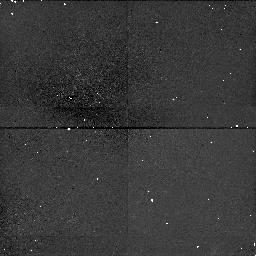
Target: A2390-101084
Instrument: NICMOS/NIC1
Filter: F160W
Exposure: 38 min
Observation ID: n4vy01030

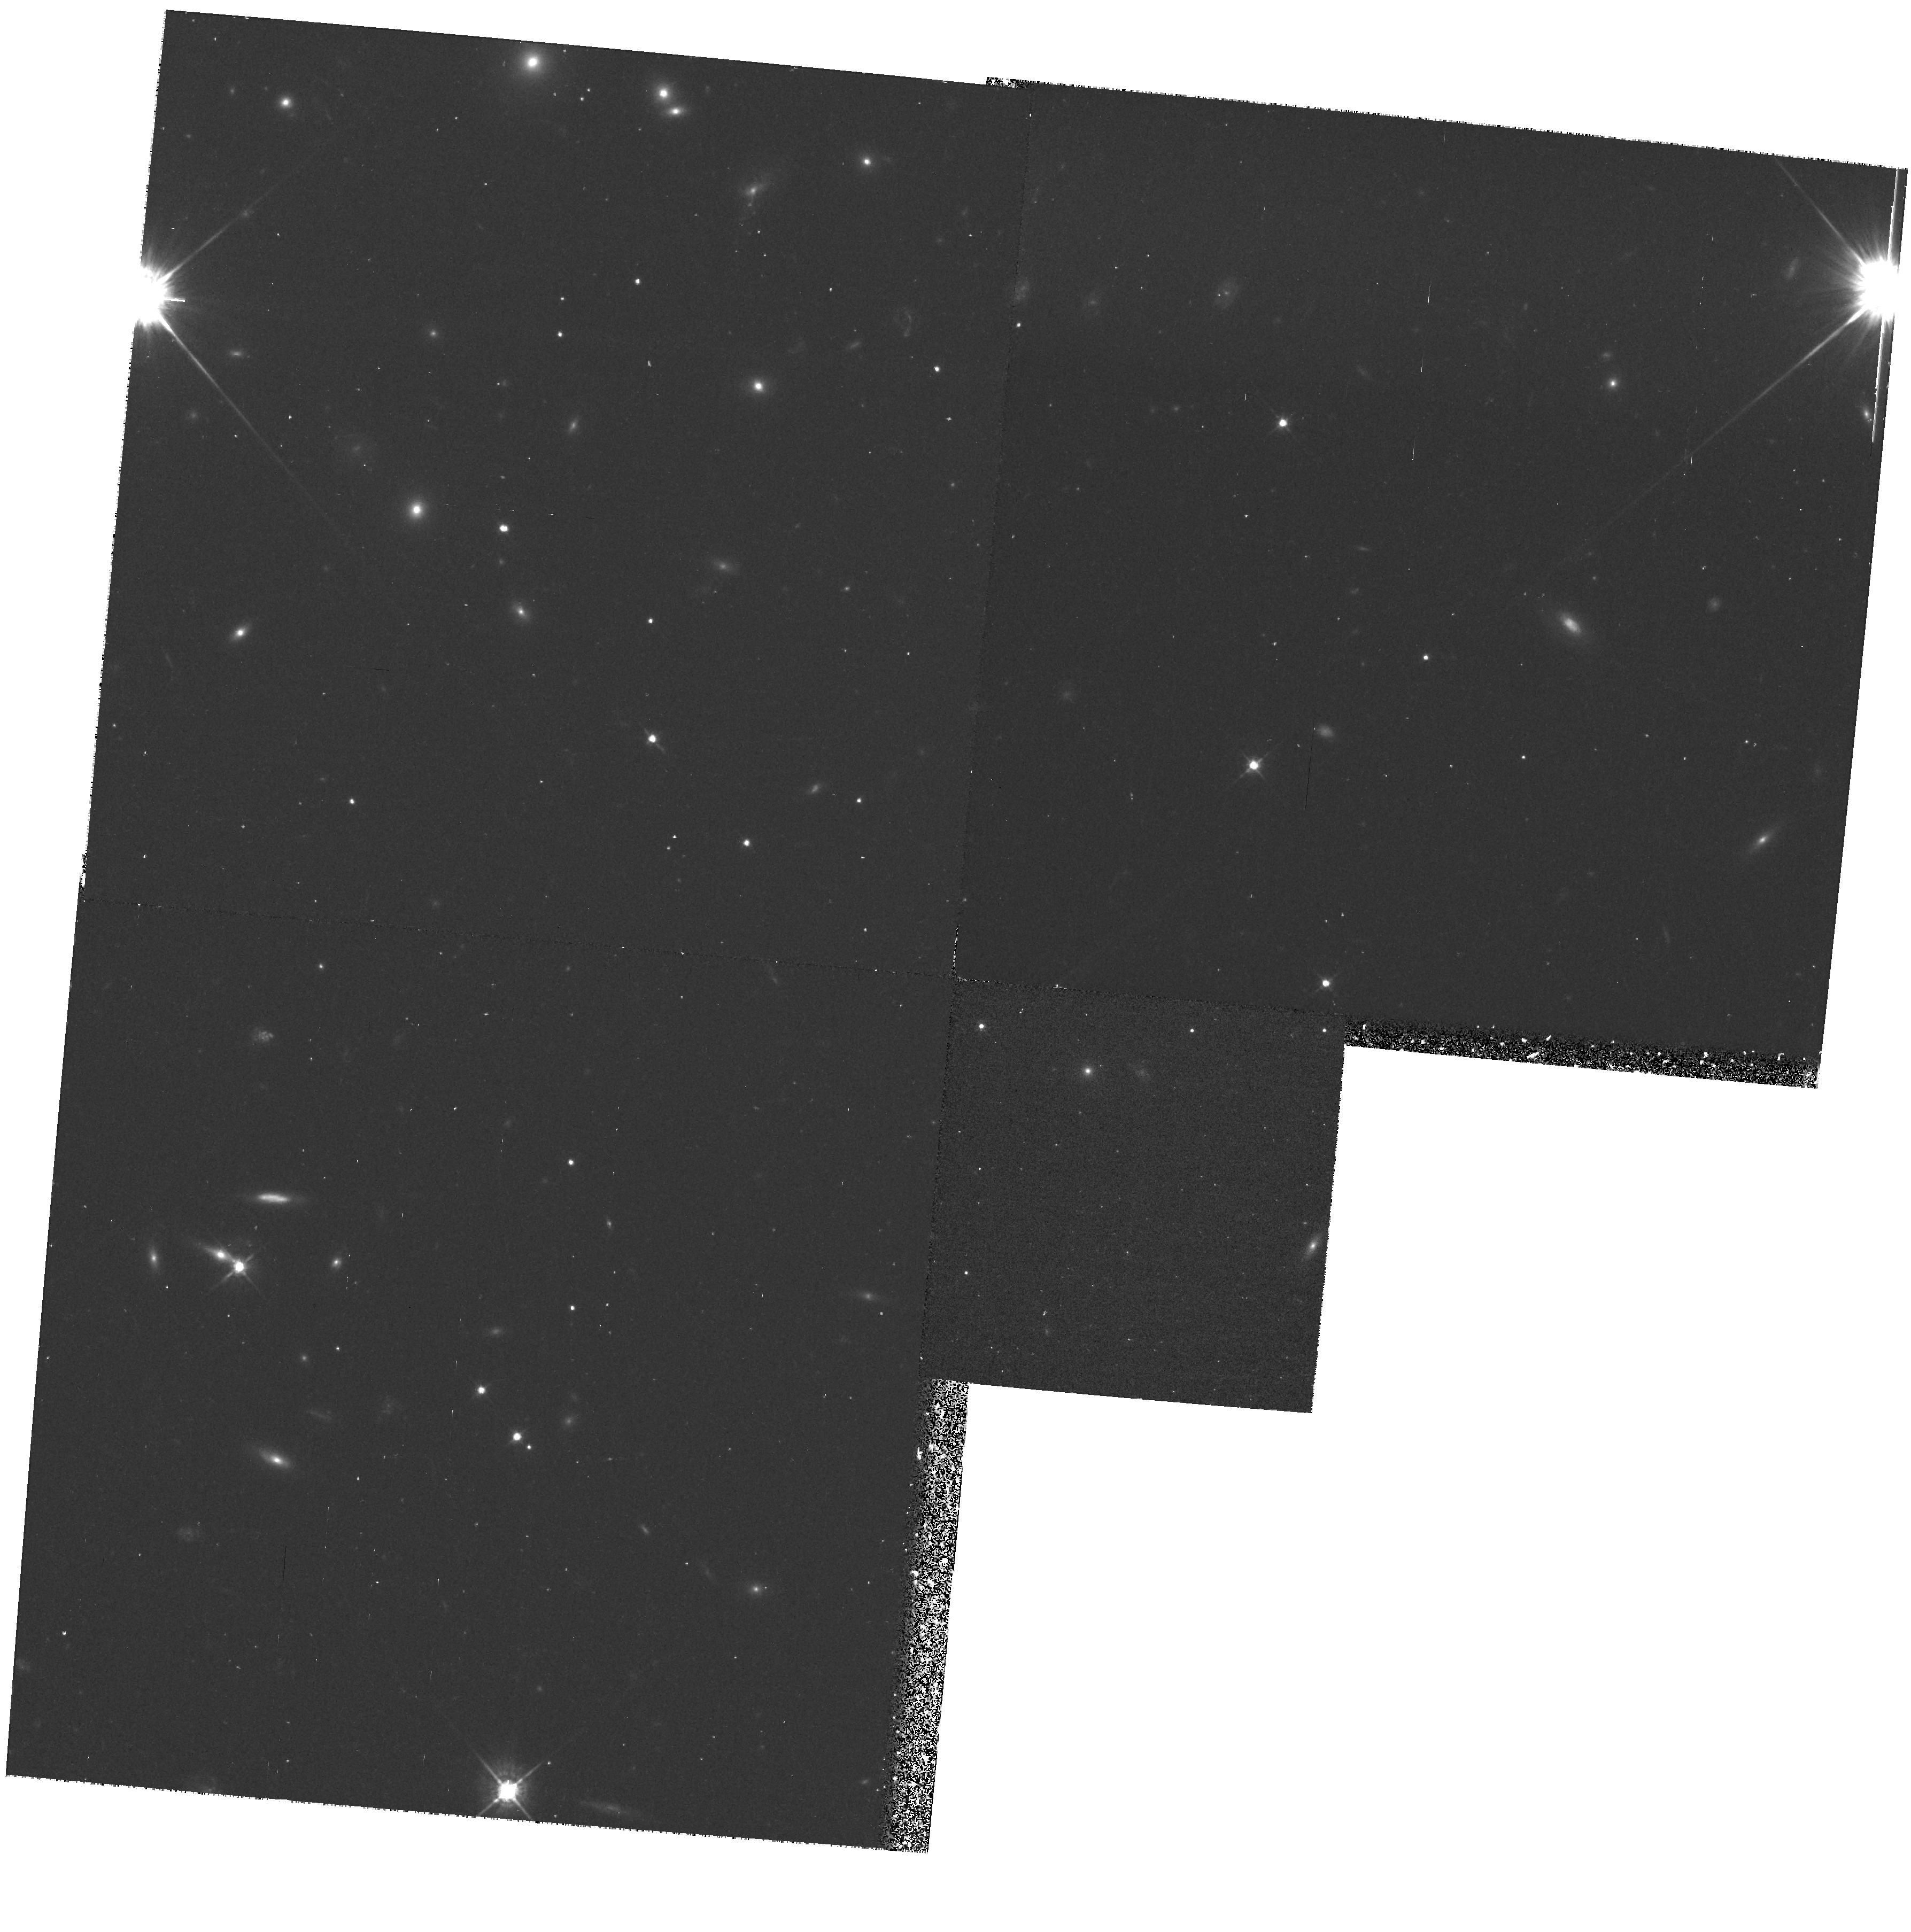
Target: A2390-300281
Instrument: WFPC2/PC
Filter: F622W
Exposure: 33 min
Observation ID: hst_7570_02_wfpc2_pc_f622w_u4vy02

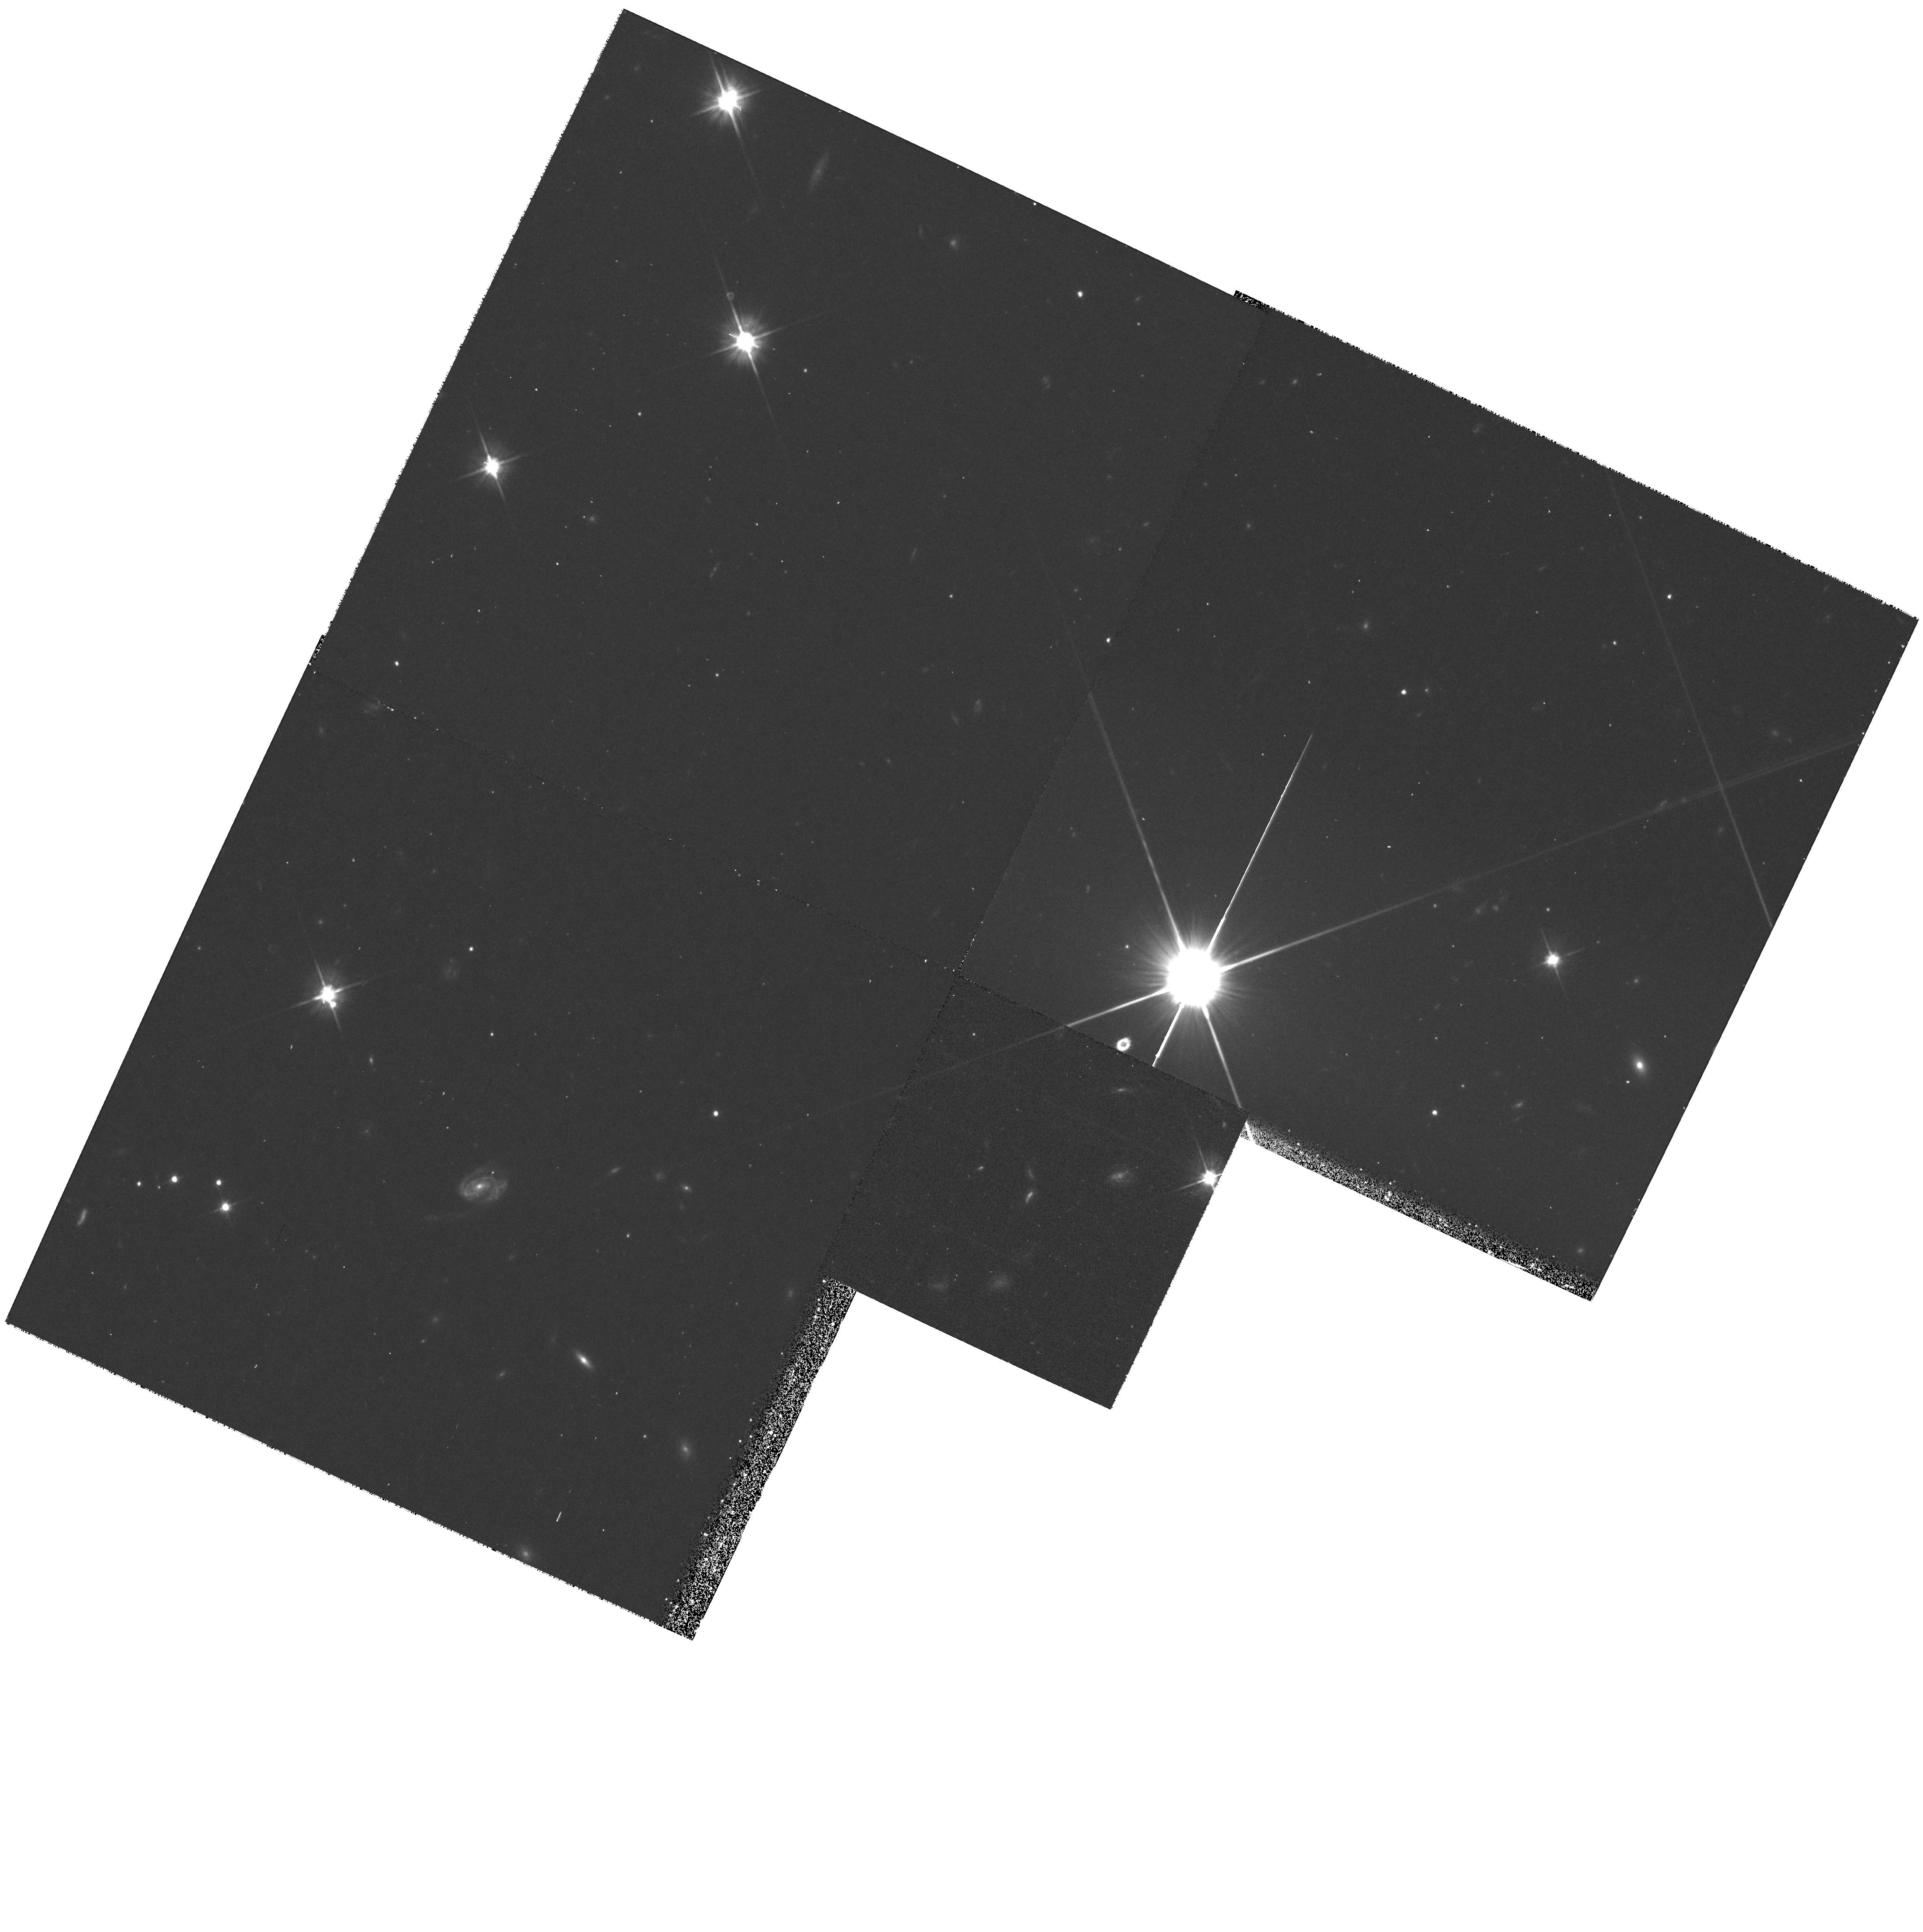
Target: A2390-101084
Instrument: WFPC2/PC
Filter: F606W
Exposure: 33 min
Observation ID: hst_7570_01_wfpc2_pc_f606w_u4vy01

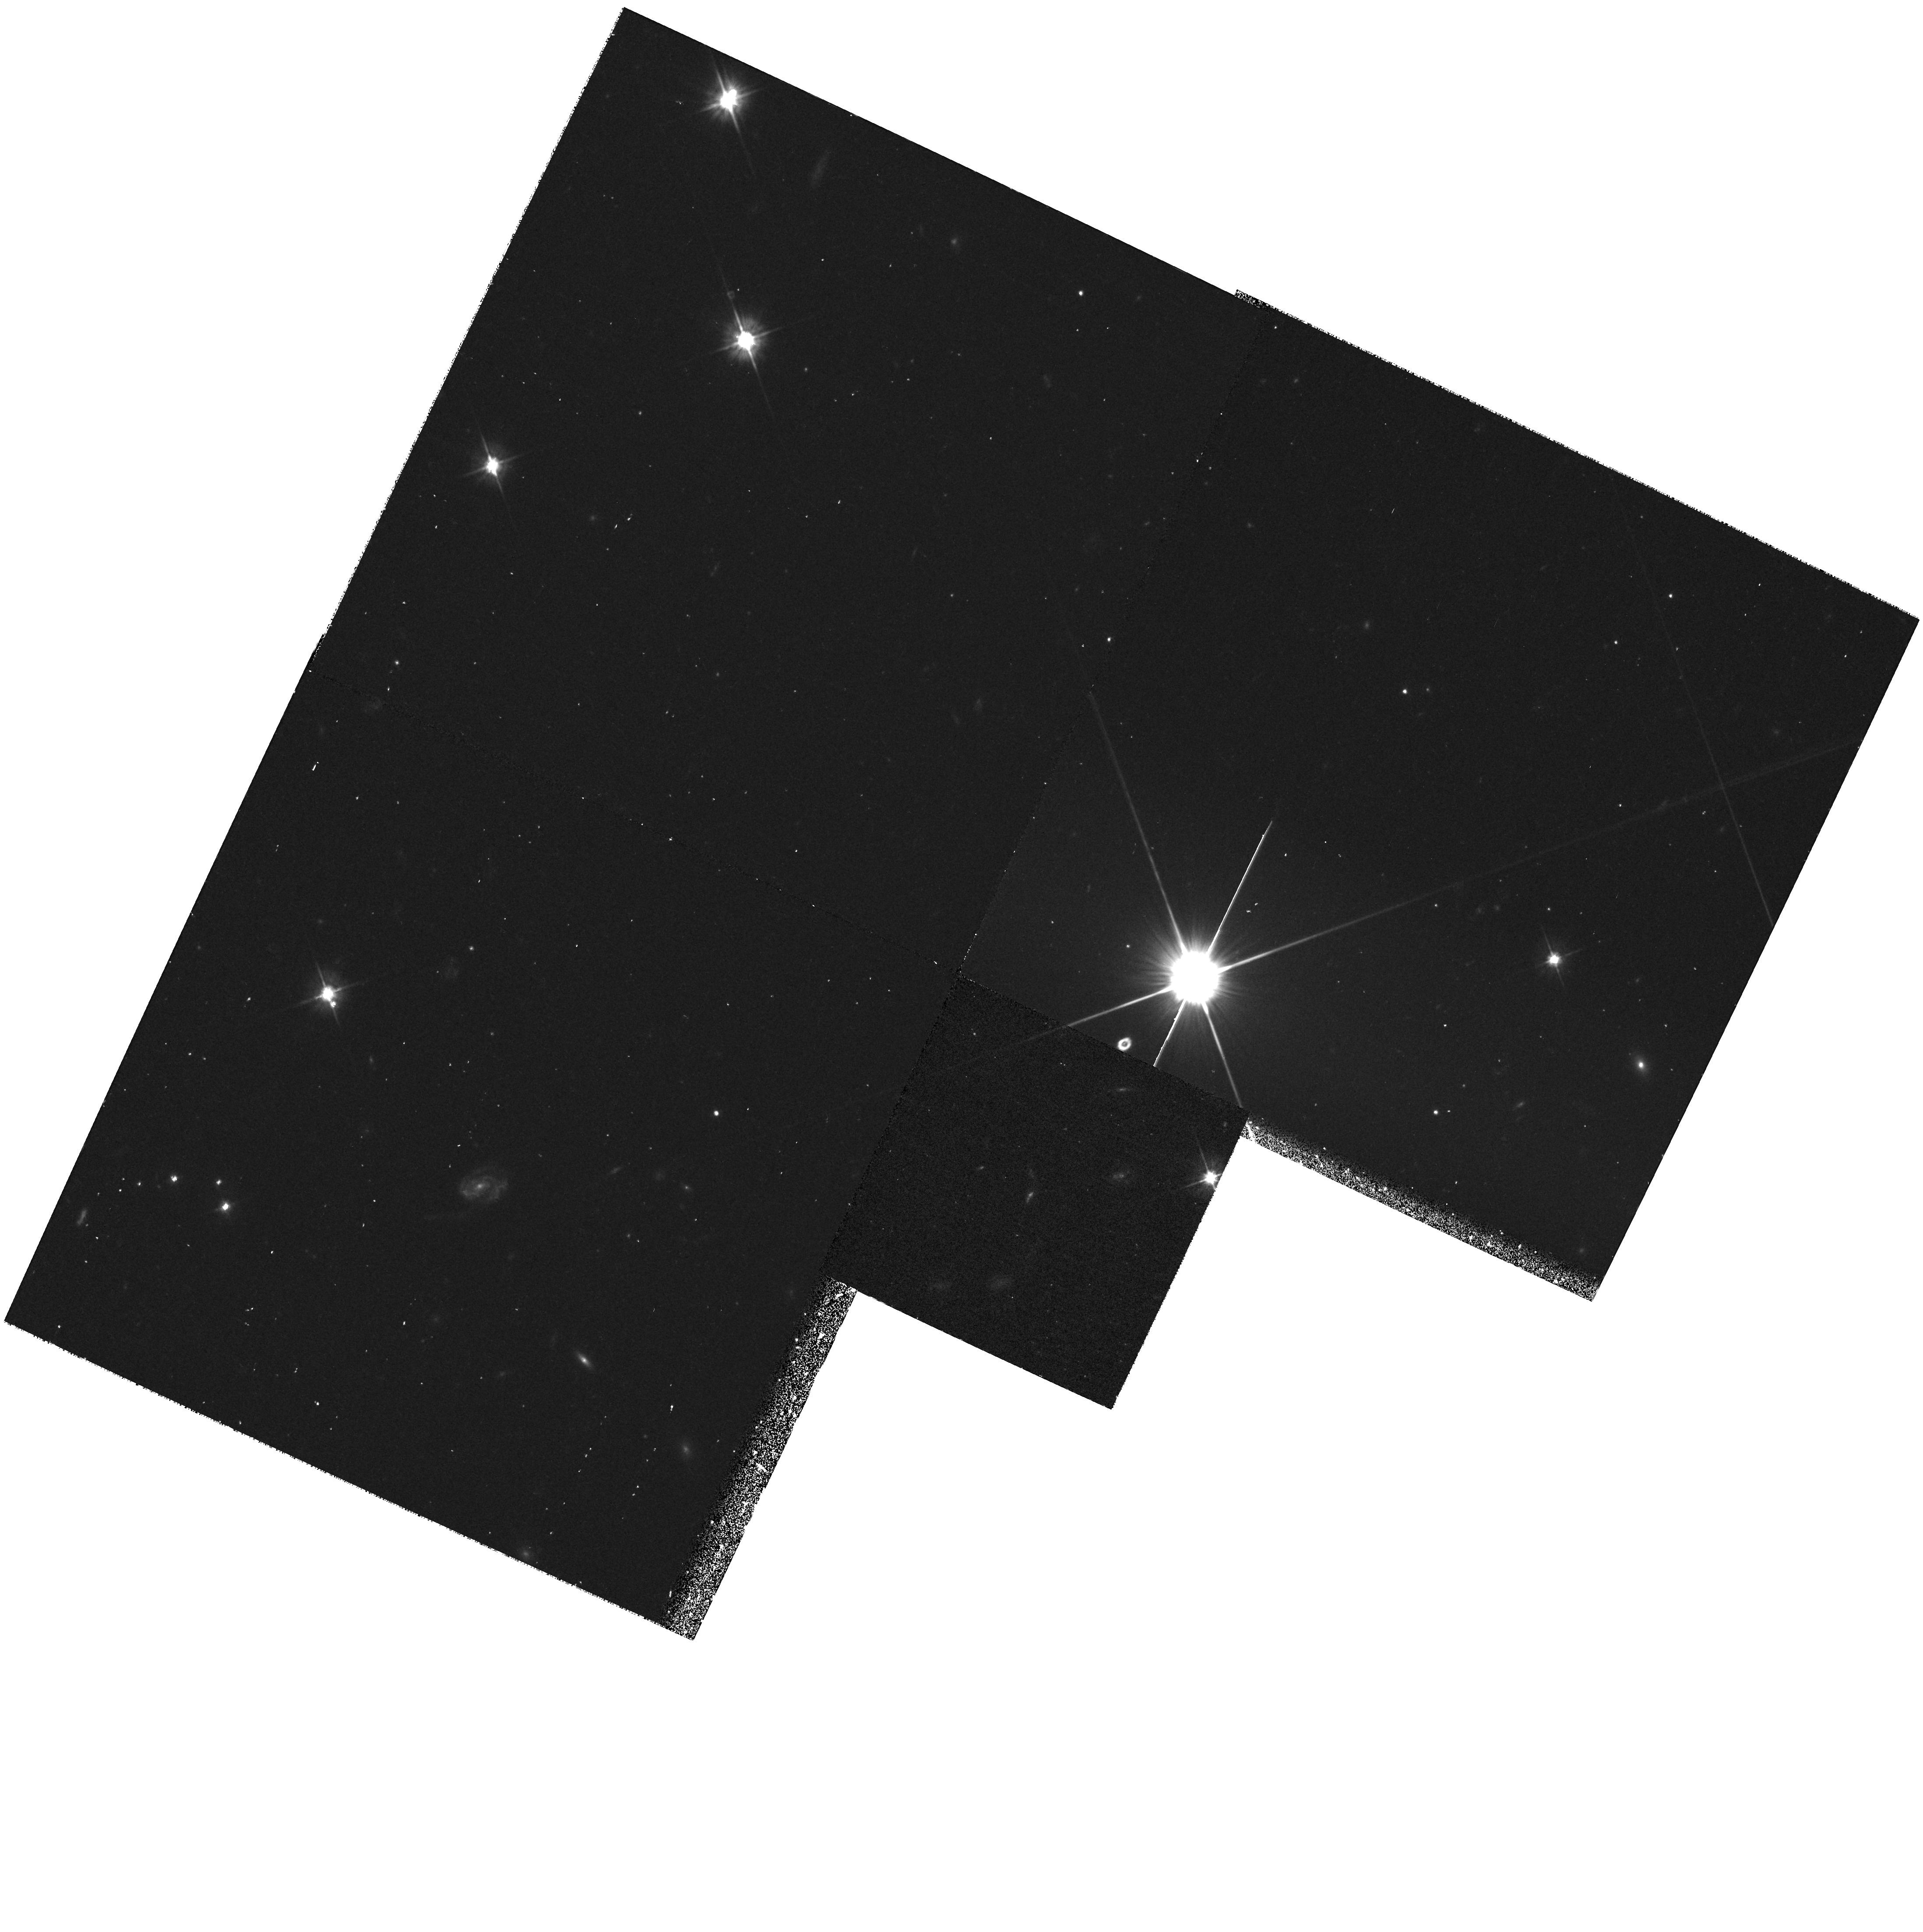
Target: A2390-101084
Instrument: WFPC2/PC
Filter: F555W
Exposure: 33 min
Observation ID: hst_7570_01_wfpc2_pc_f555w_u4vy01

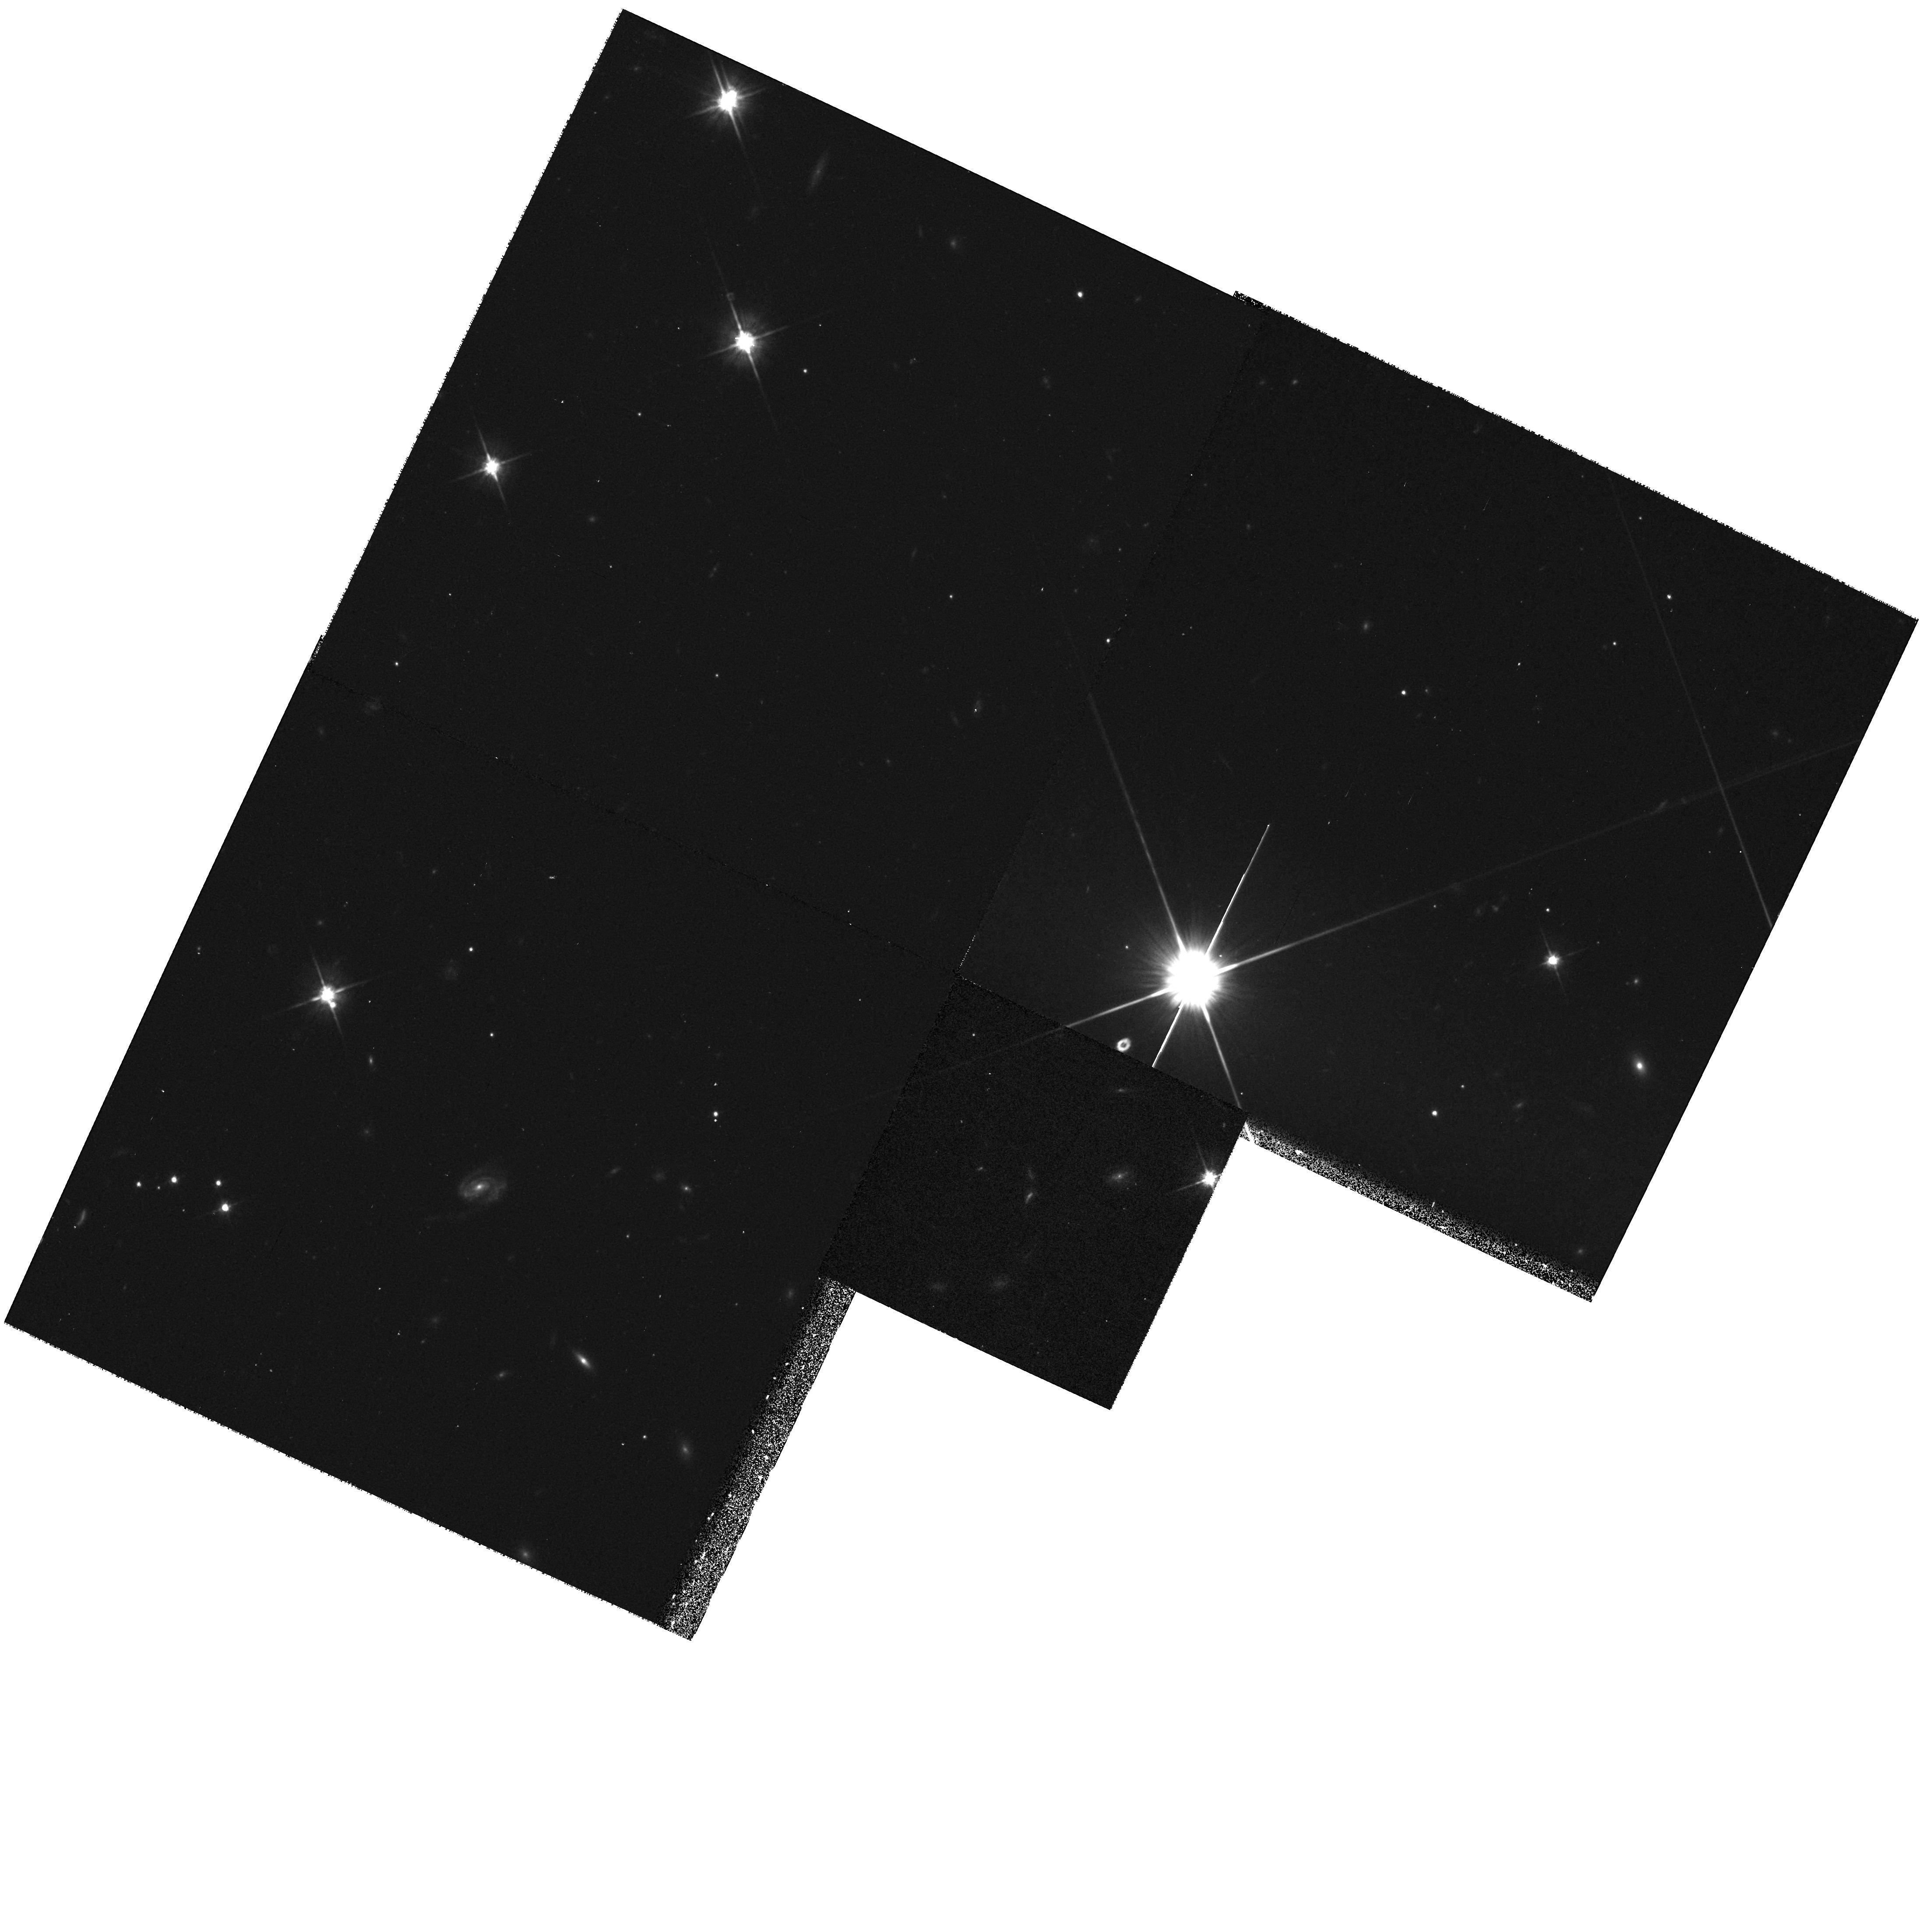
Target: A2390-101084
Instrument: WFPC2/PC
Filter: F702W
Exposure: 20 min
Observation ID: hst_7570_01_wfpc2_pc_f702w_u4vy01

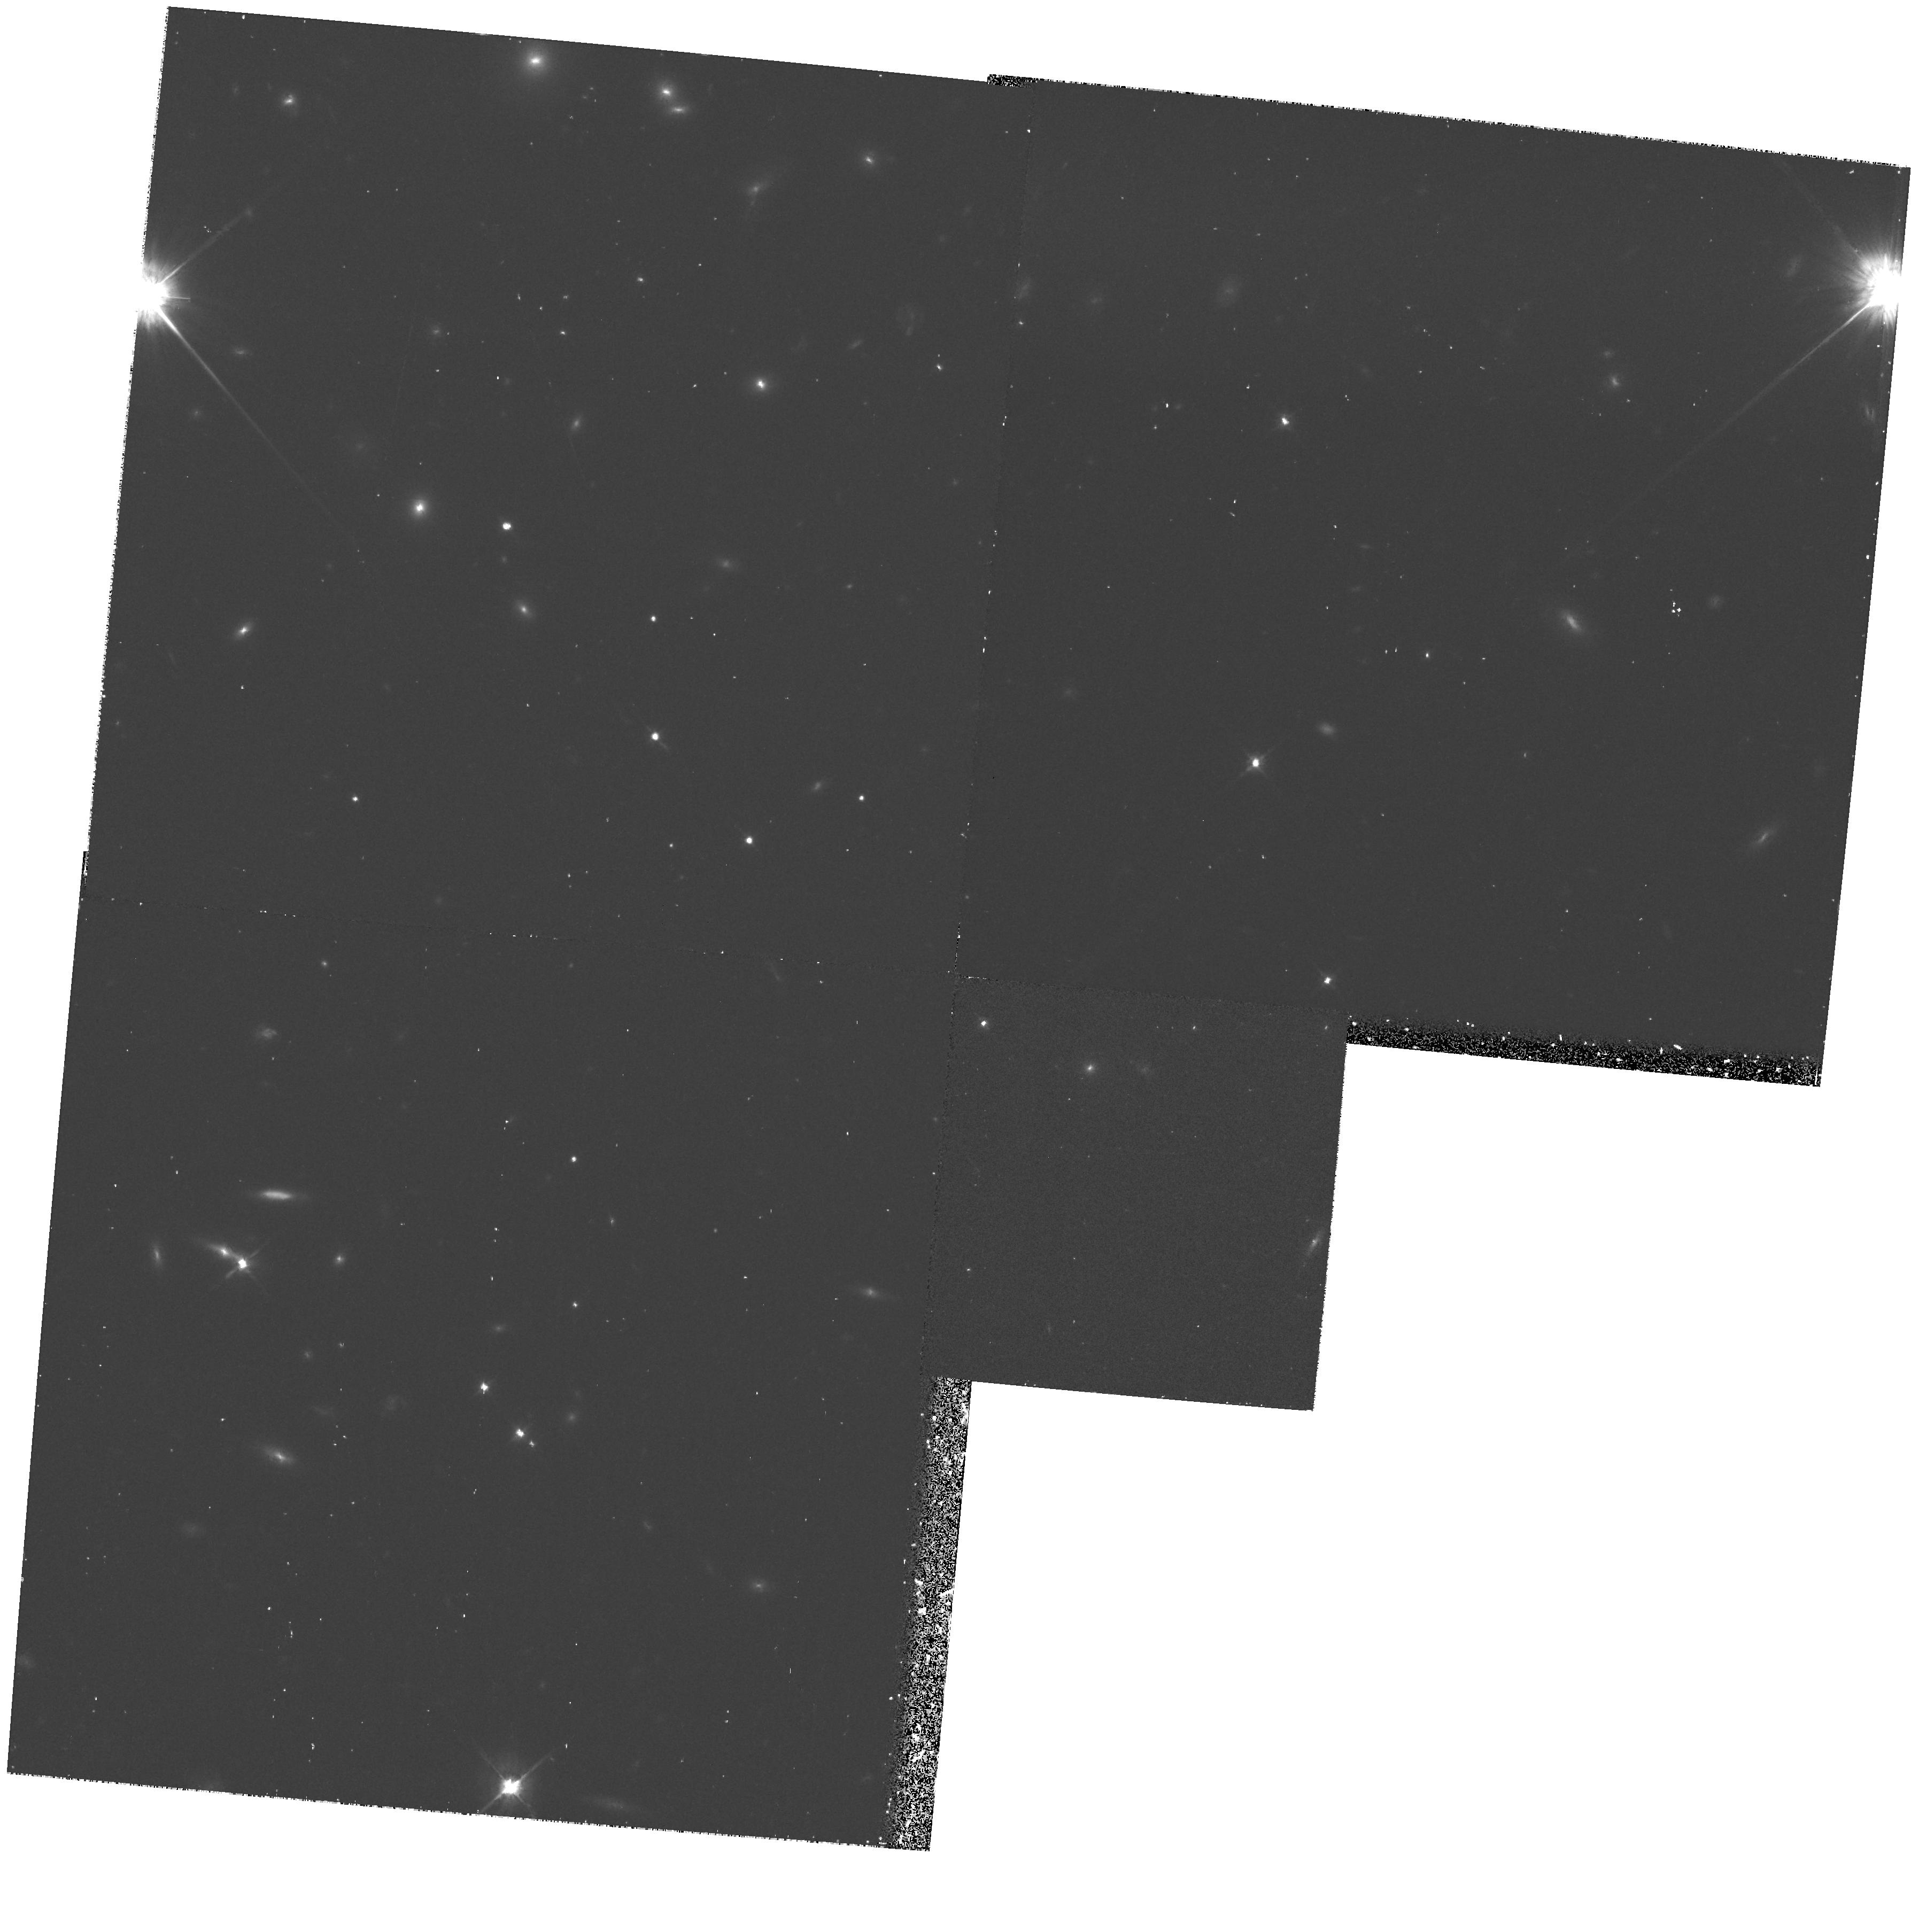
Target: A2390-300281
Instrument: WFPC2/PC
Filter: F702W
Exposure: 23 min
Observation ID: hst_7570_02_wfpc2_pc_f702w_u4vy02

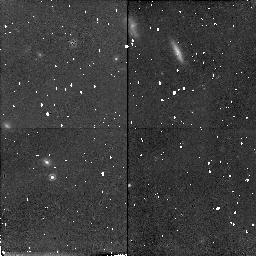
Target: A2390-300281
Instrument: NICMOS/NIC2
Filter: F160W
Exposure: 38 min
Observation ID: n4vy02060

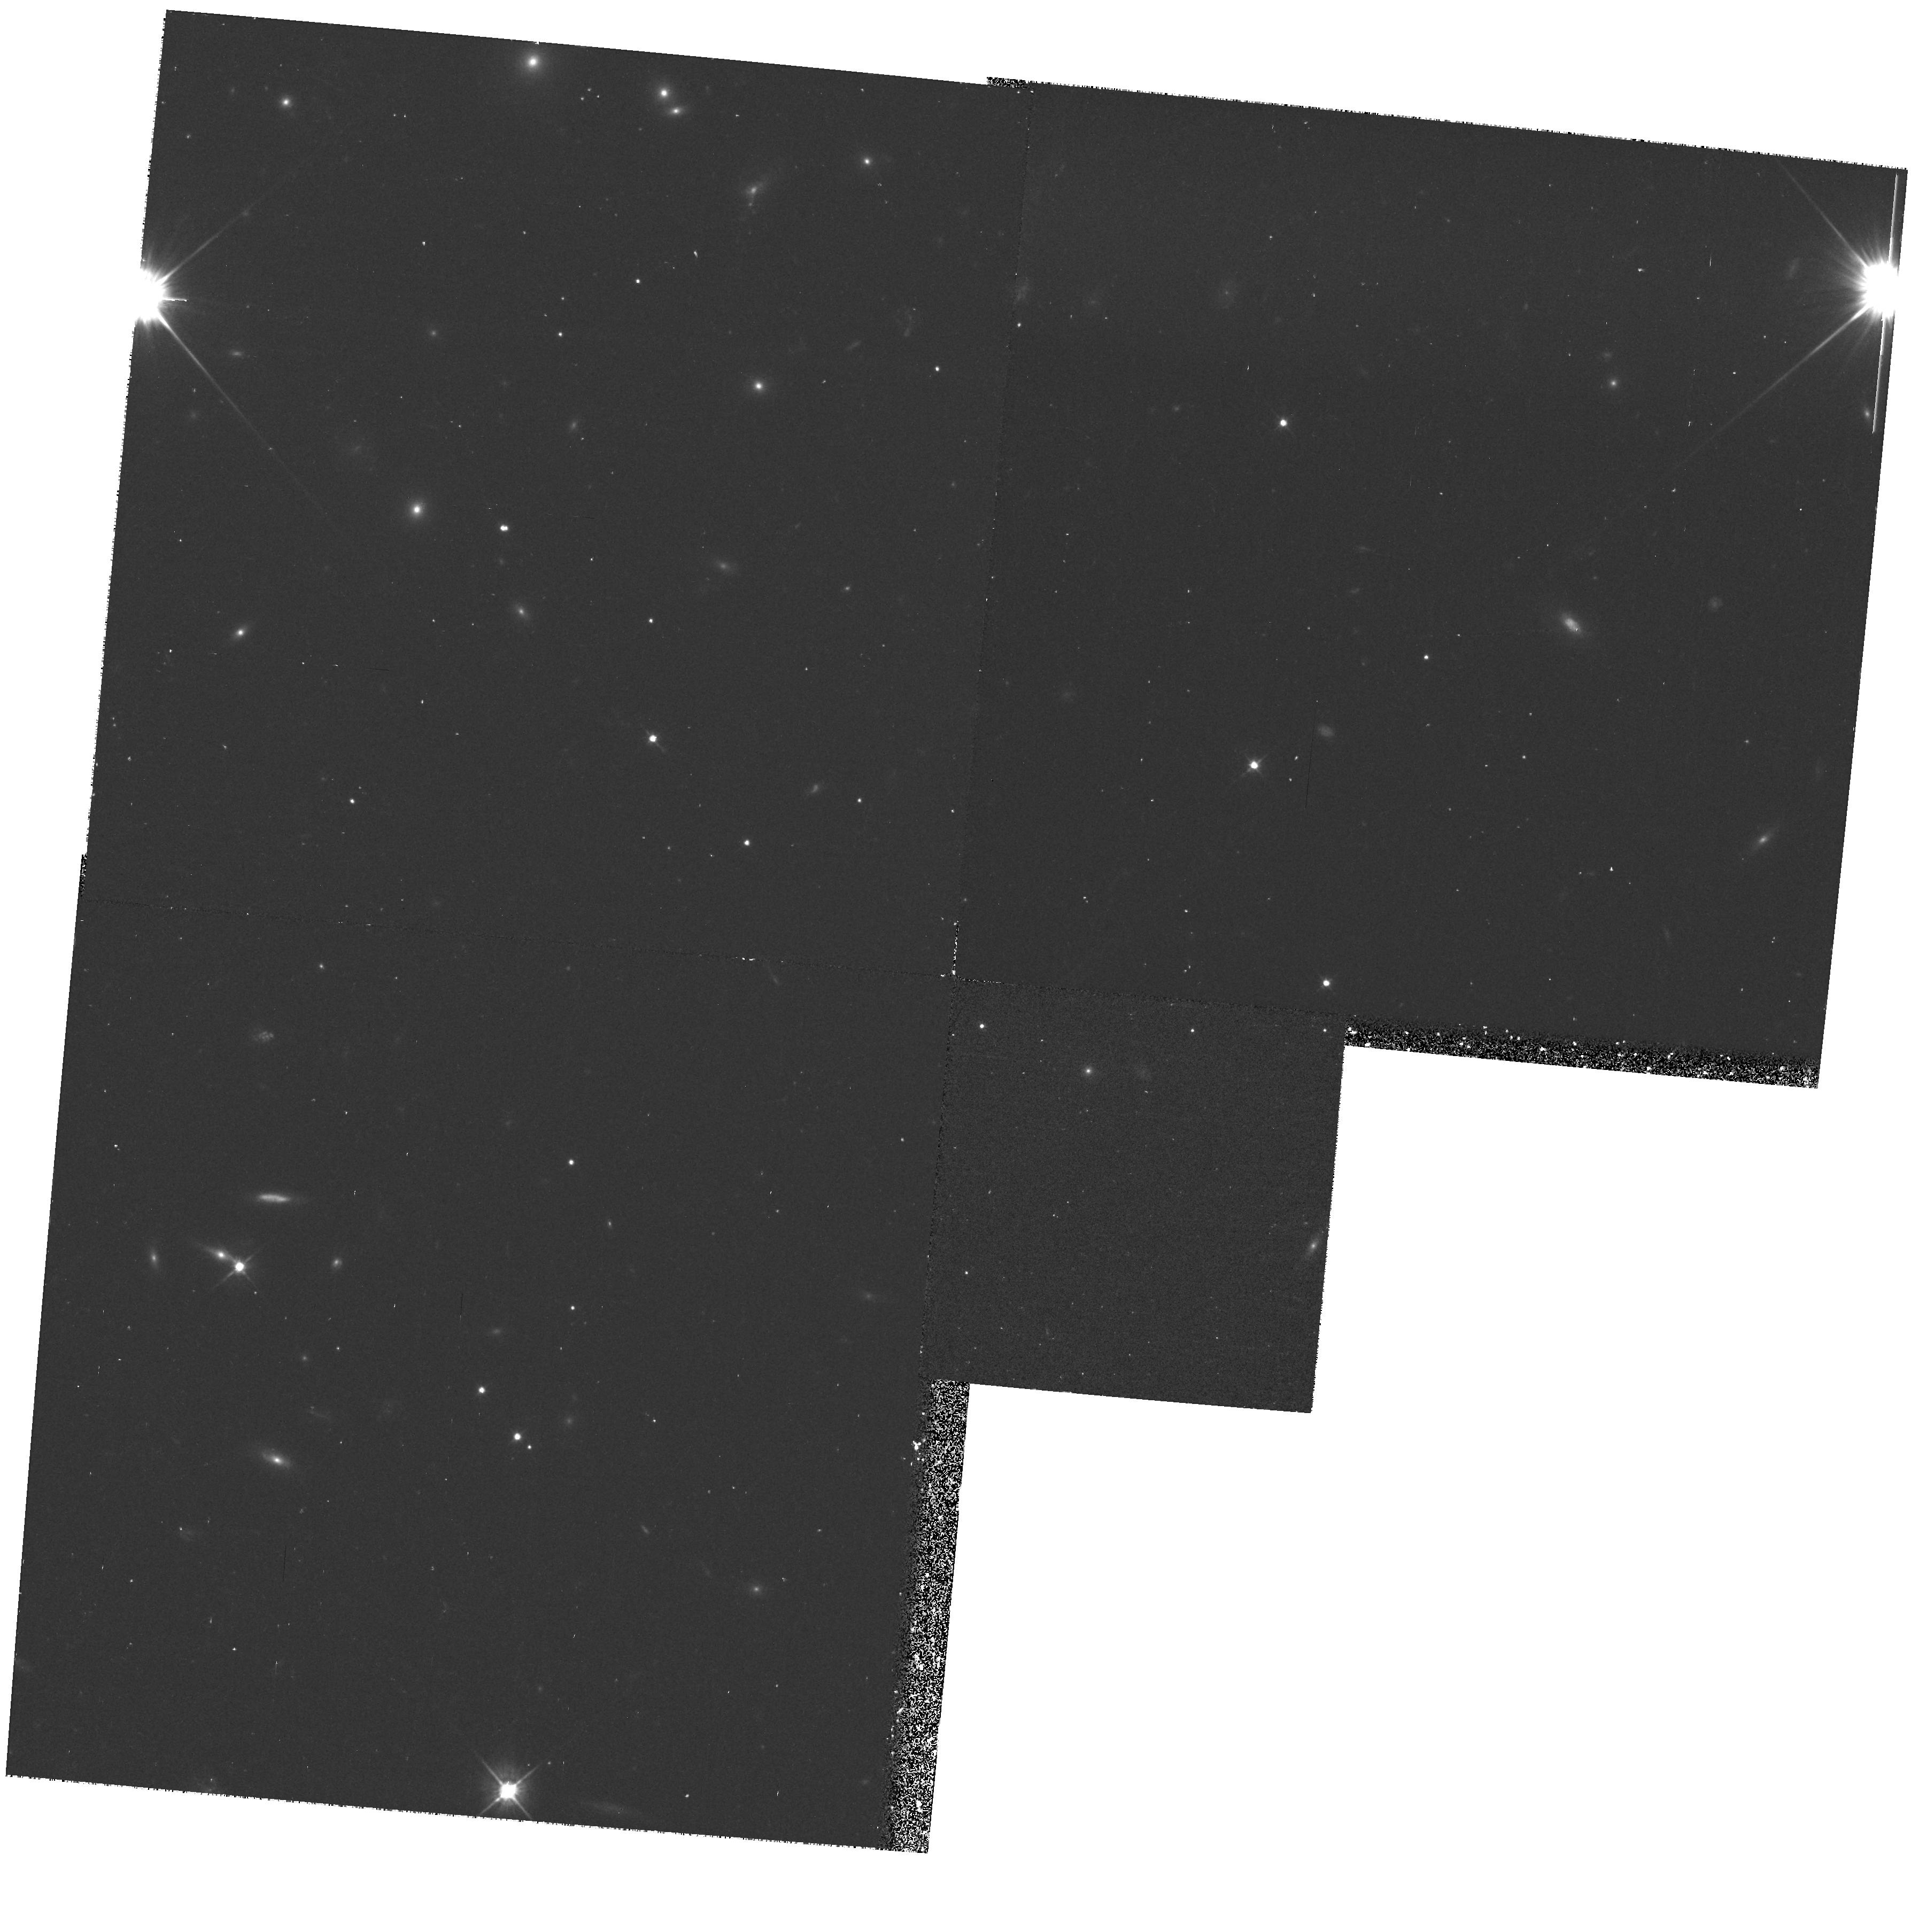
Target: A2390-300281
Instrument: WFPC2/PC
Filter: F555W
Exposure: 33 min
Observation ID: hst_7570_02_wfpc2_pc_f555w_u4vy02

Spectra of Moderate z Cluster Galaxies (PI: Hutchings, John)

STIS will be used to study the structure and spectrographic gradients in the rich z=0.23 cluster A2390. The observations will obtain a) the morphology and spectrographic gradients in the cD galaxy b) look for the cooling flow in O VI c) data on the UV upturn in an envolved galaxy d) data on the star-formation and gas-stripping in infalling blue galaxies.